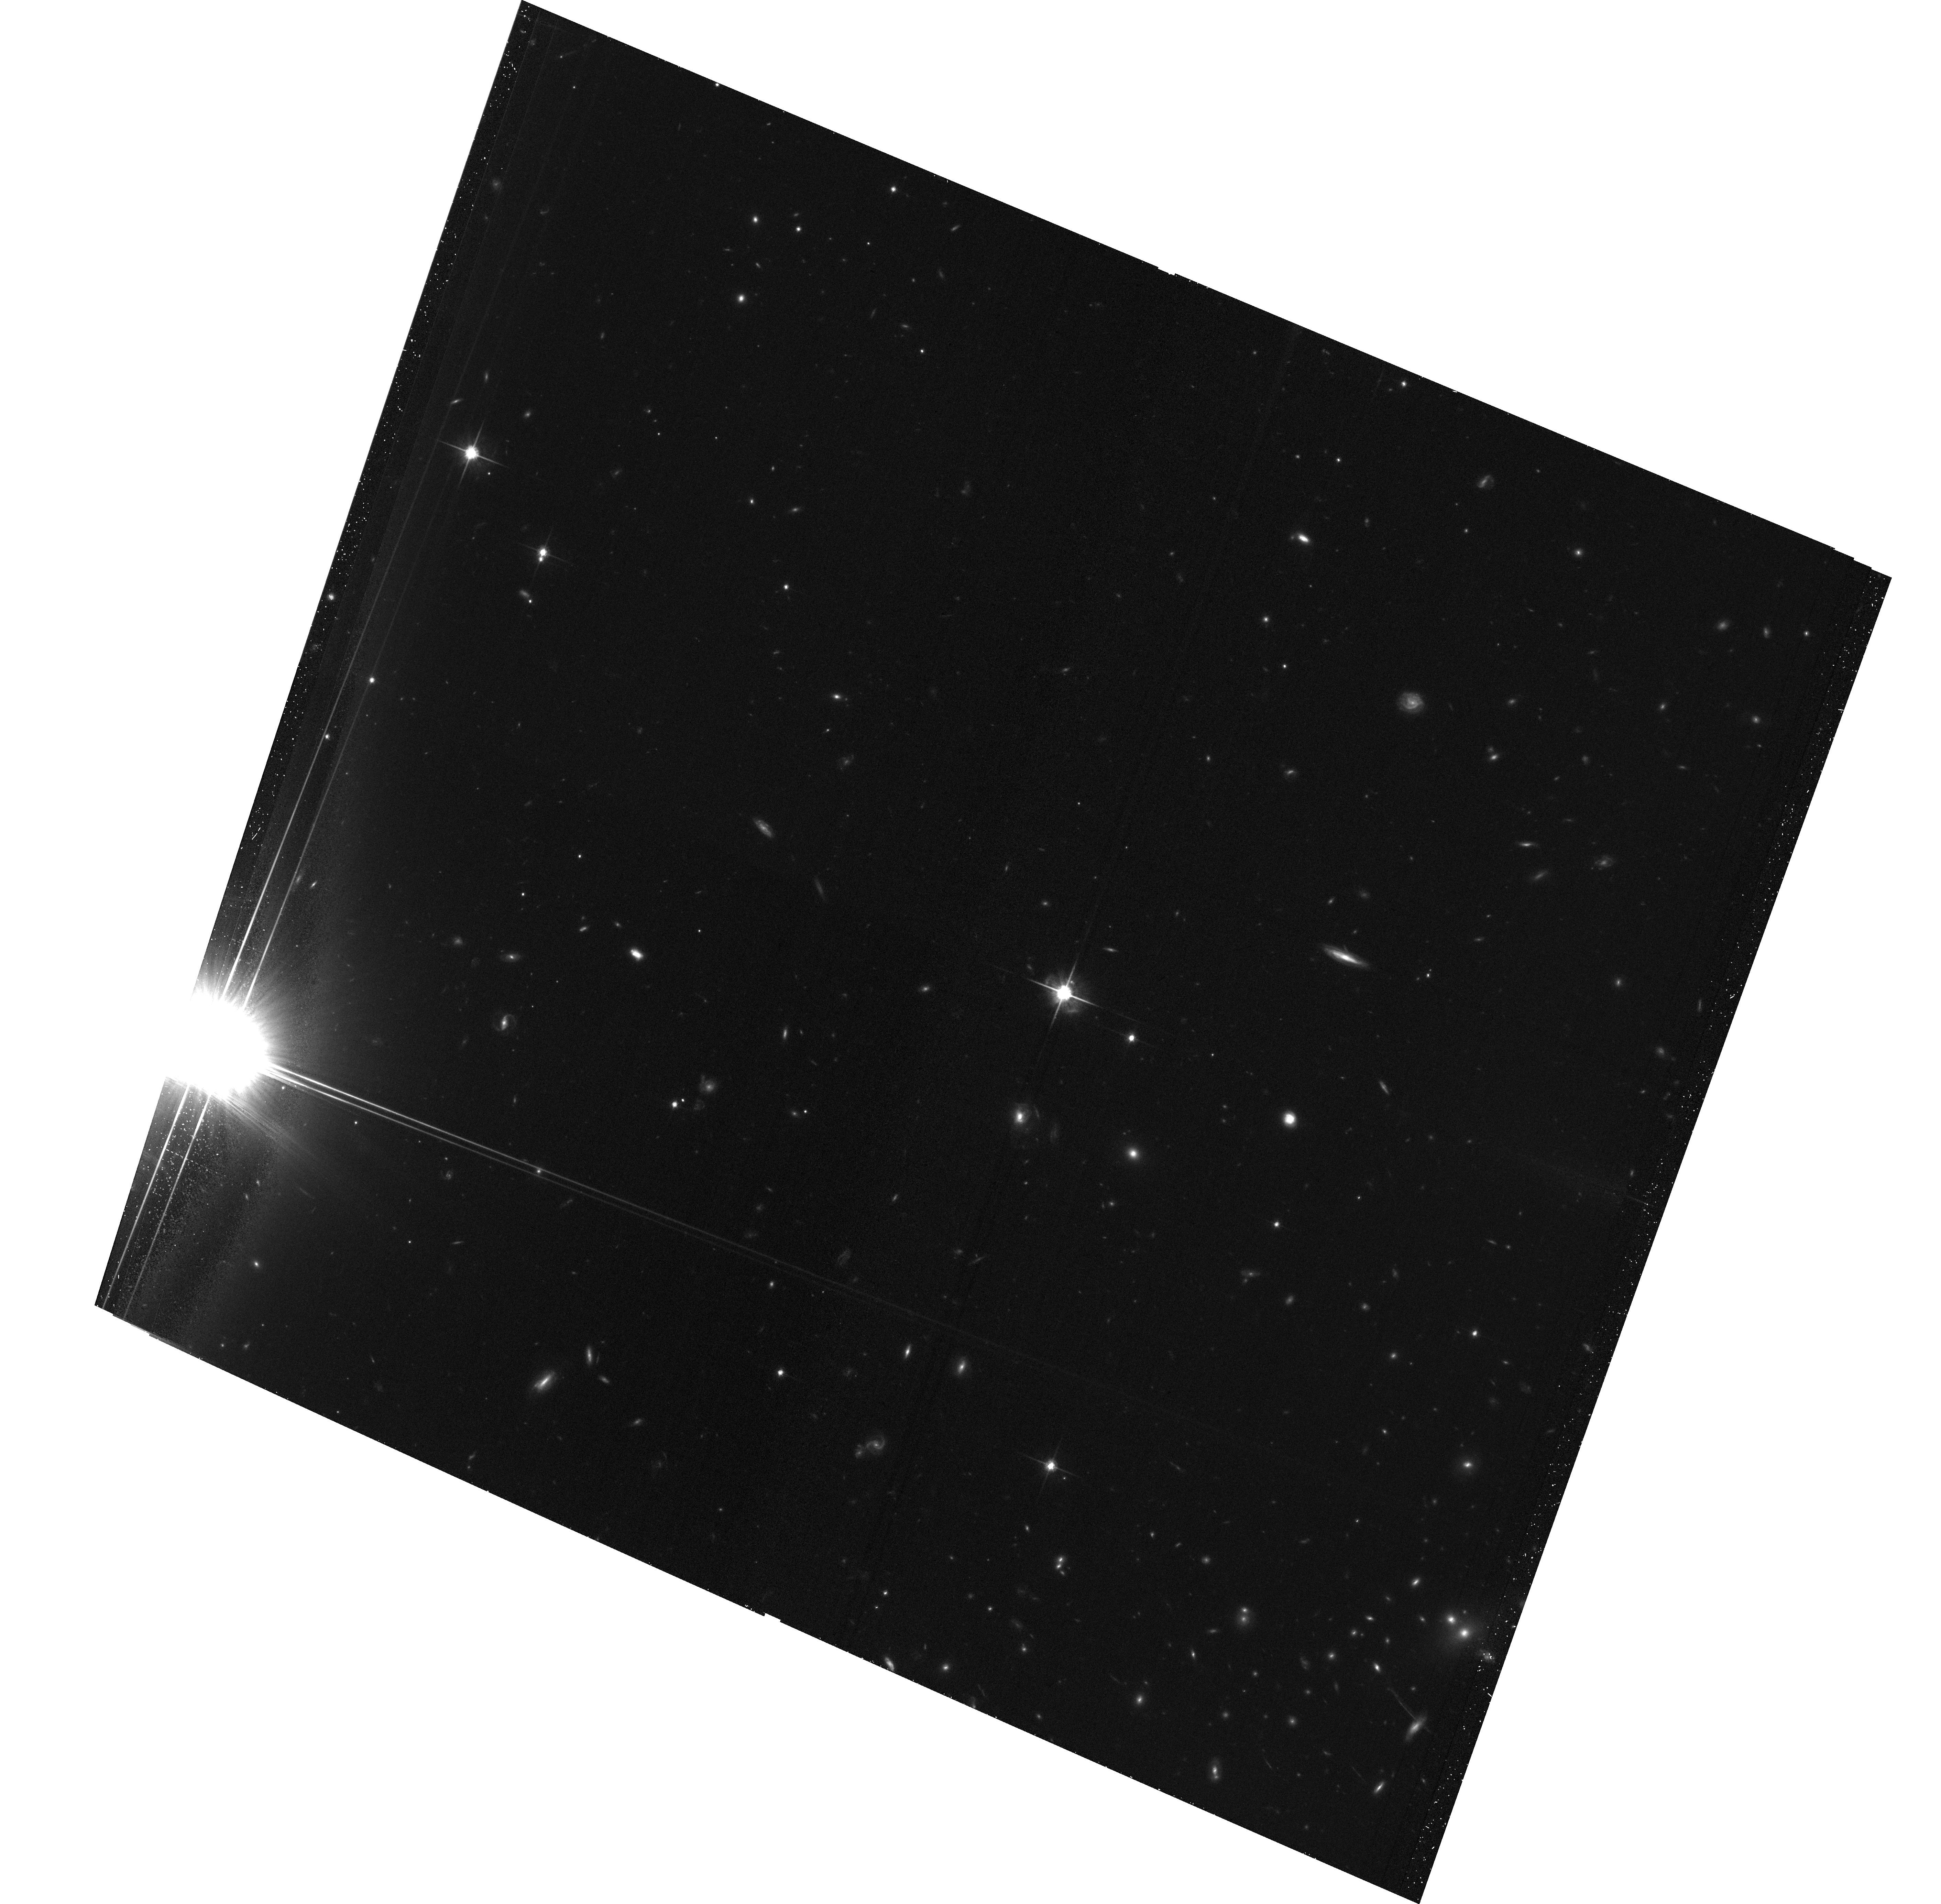
Target: PSZ1-G282.30+49.92
Instrument: ACS/WFC
Filter: F814W
Exposure: 34 min
Observation ID: hst_16429_02_acs_wfc_f814w_jeh902

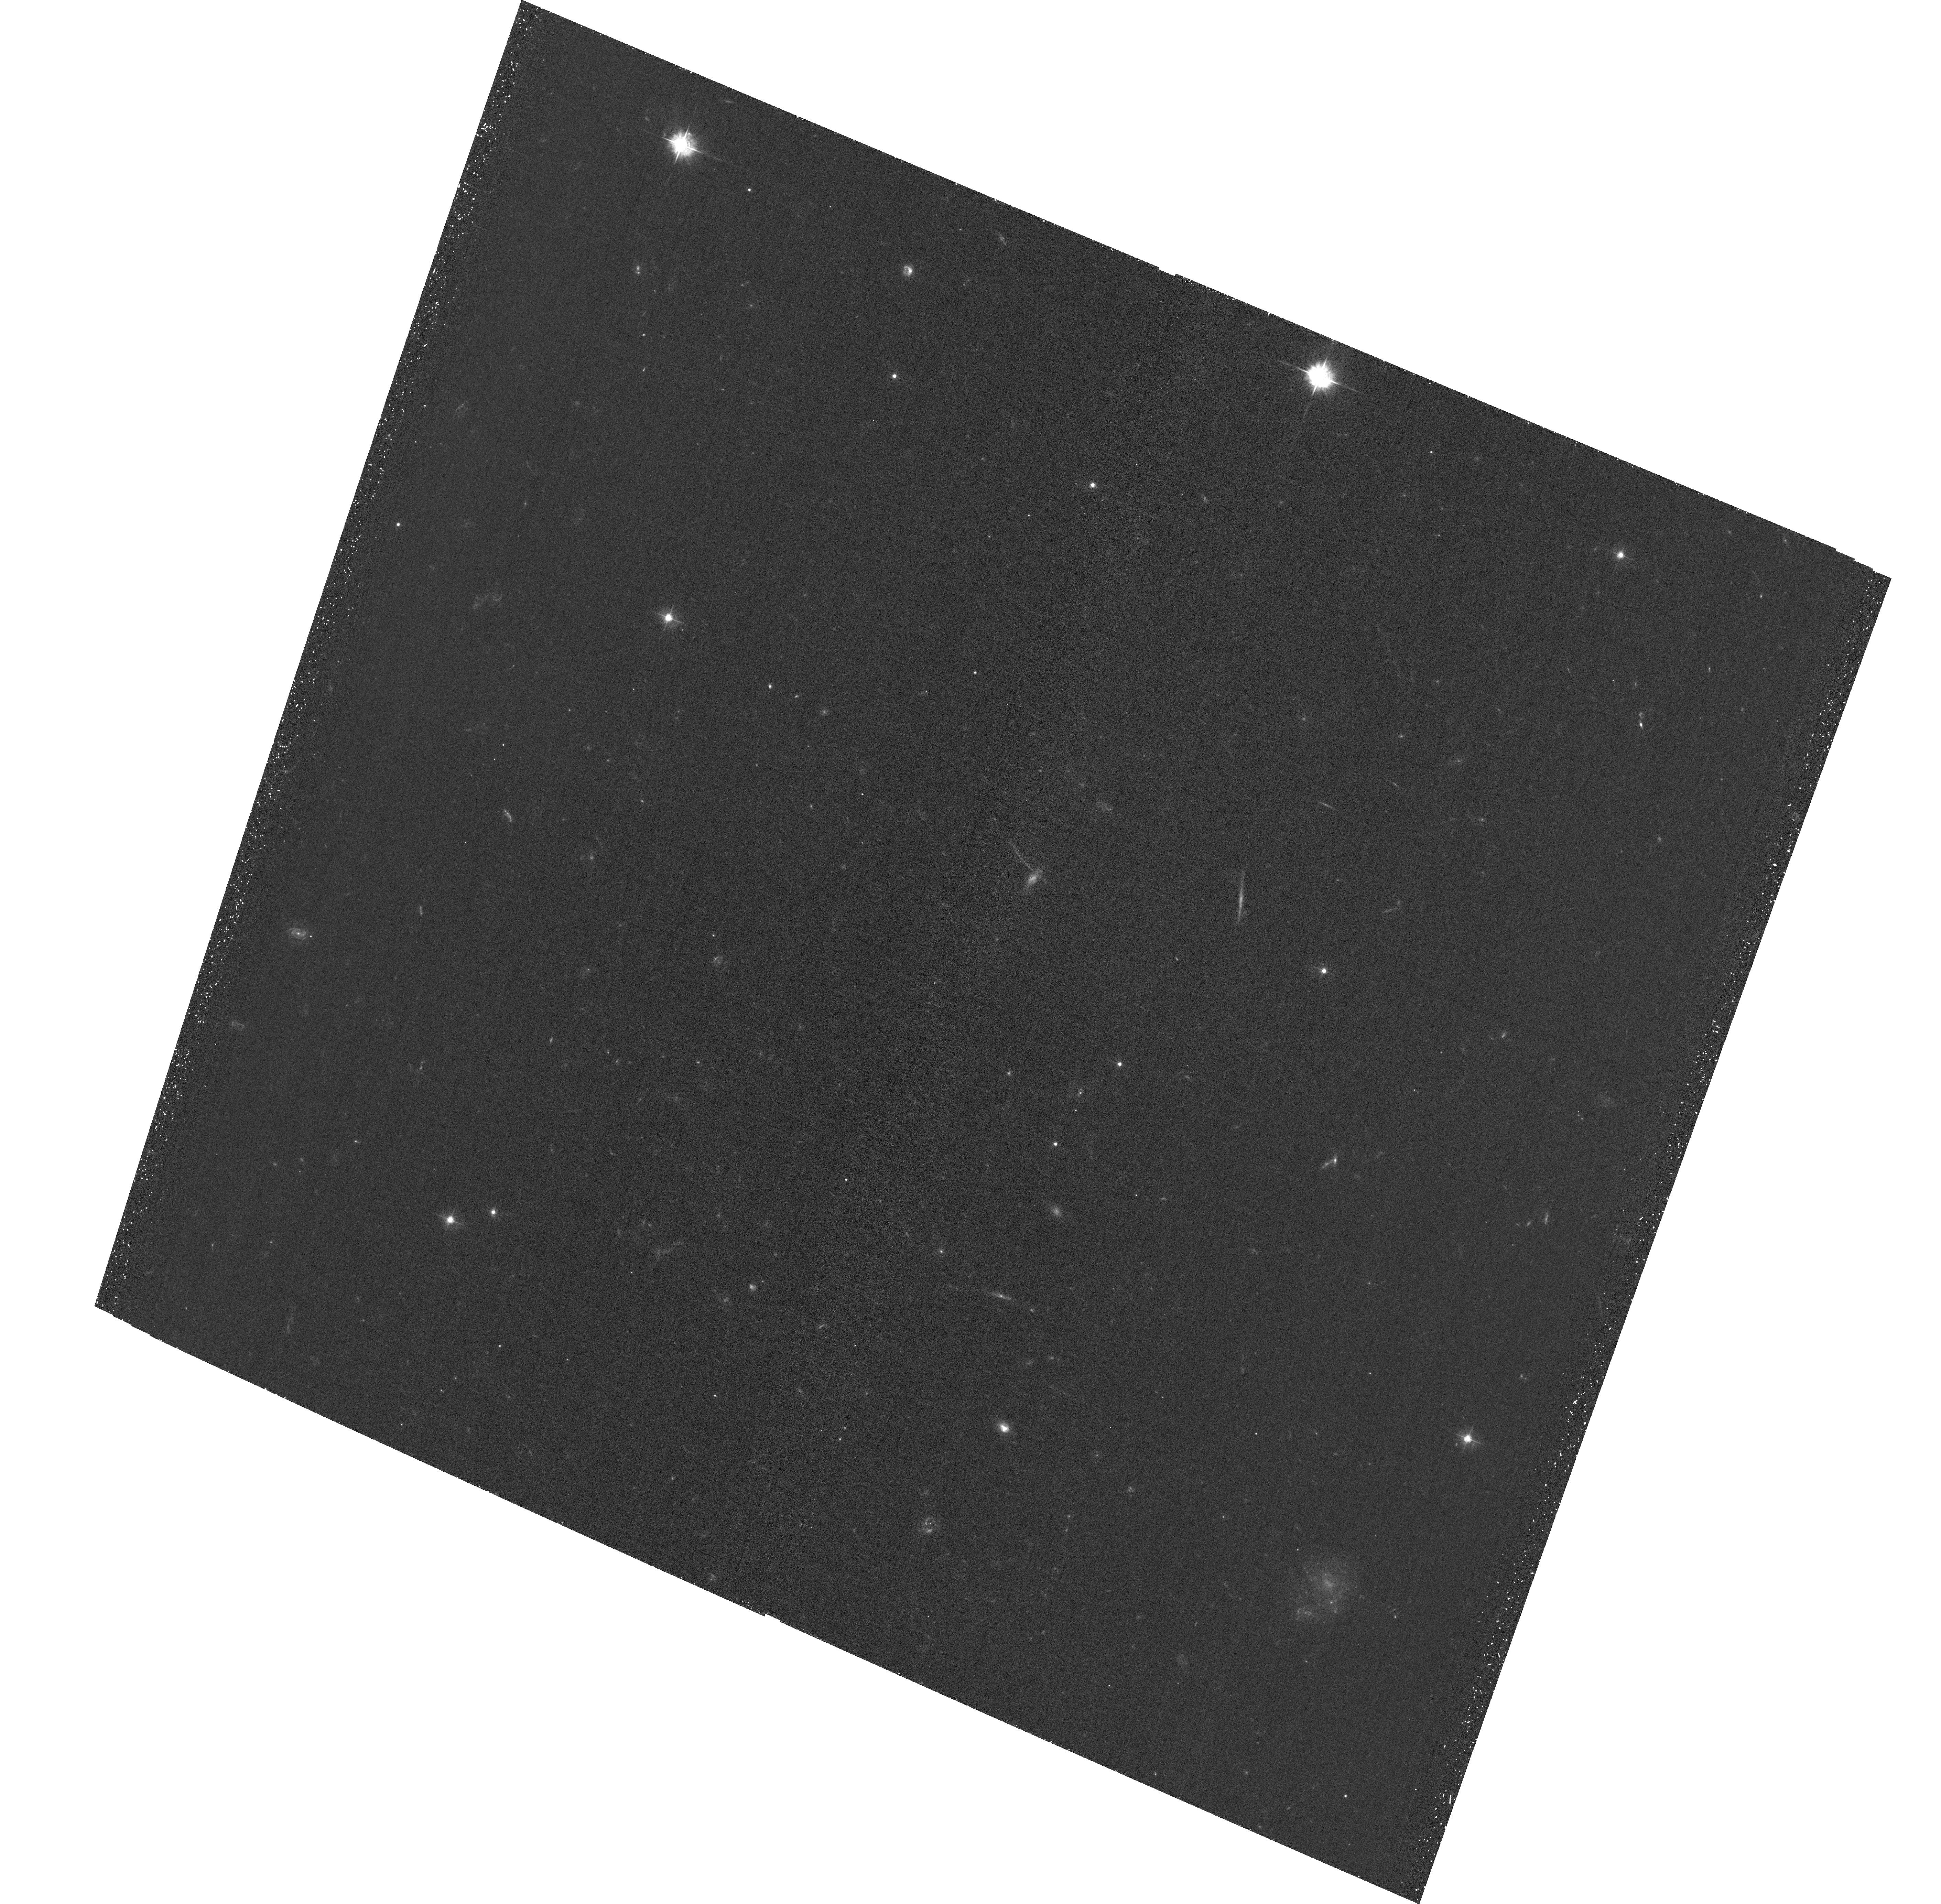
Target: PSZ1-G282.30+49.92
Instrument: ACS/WFC
Filter: F435W
Exposure: 34 min
Observation ID: hst_16429_01_acs_wfc_f435w_jeh901

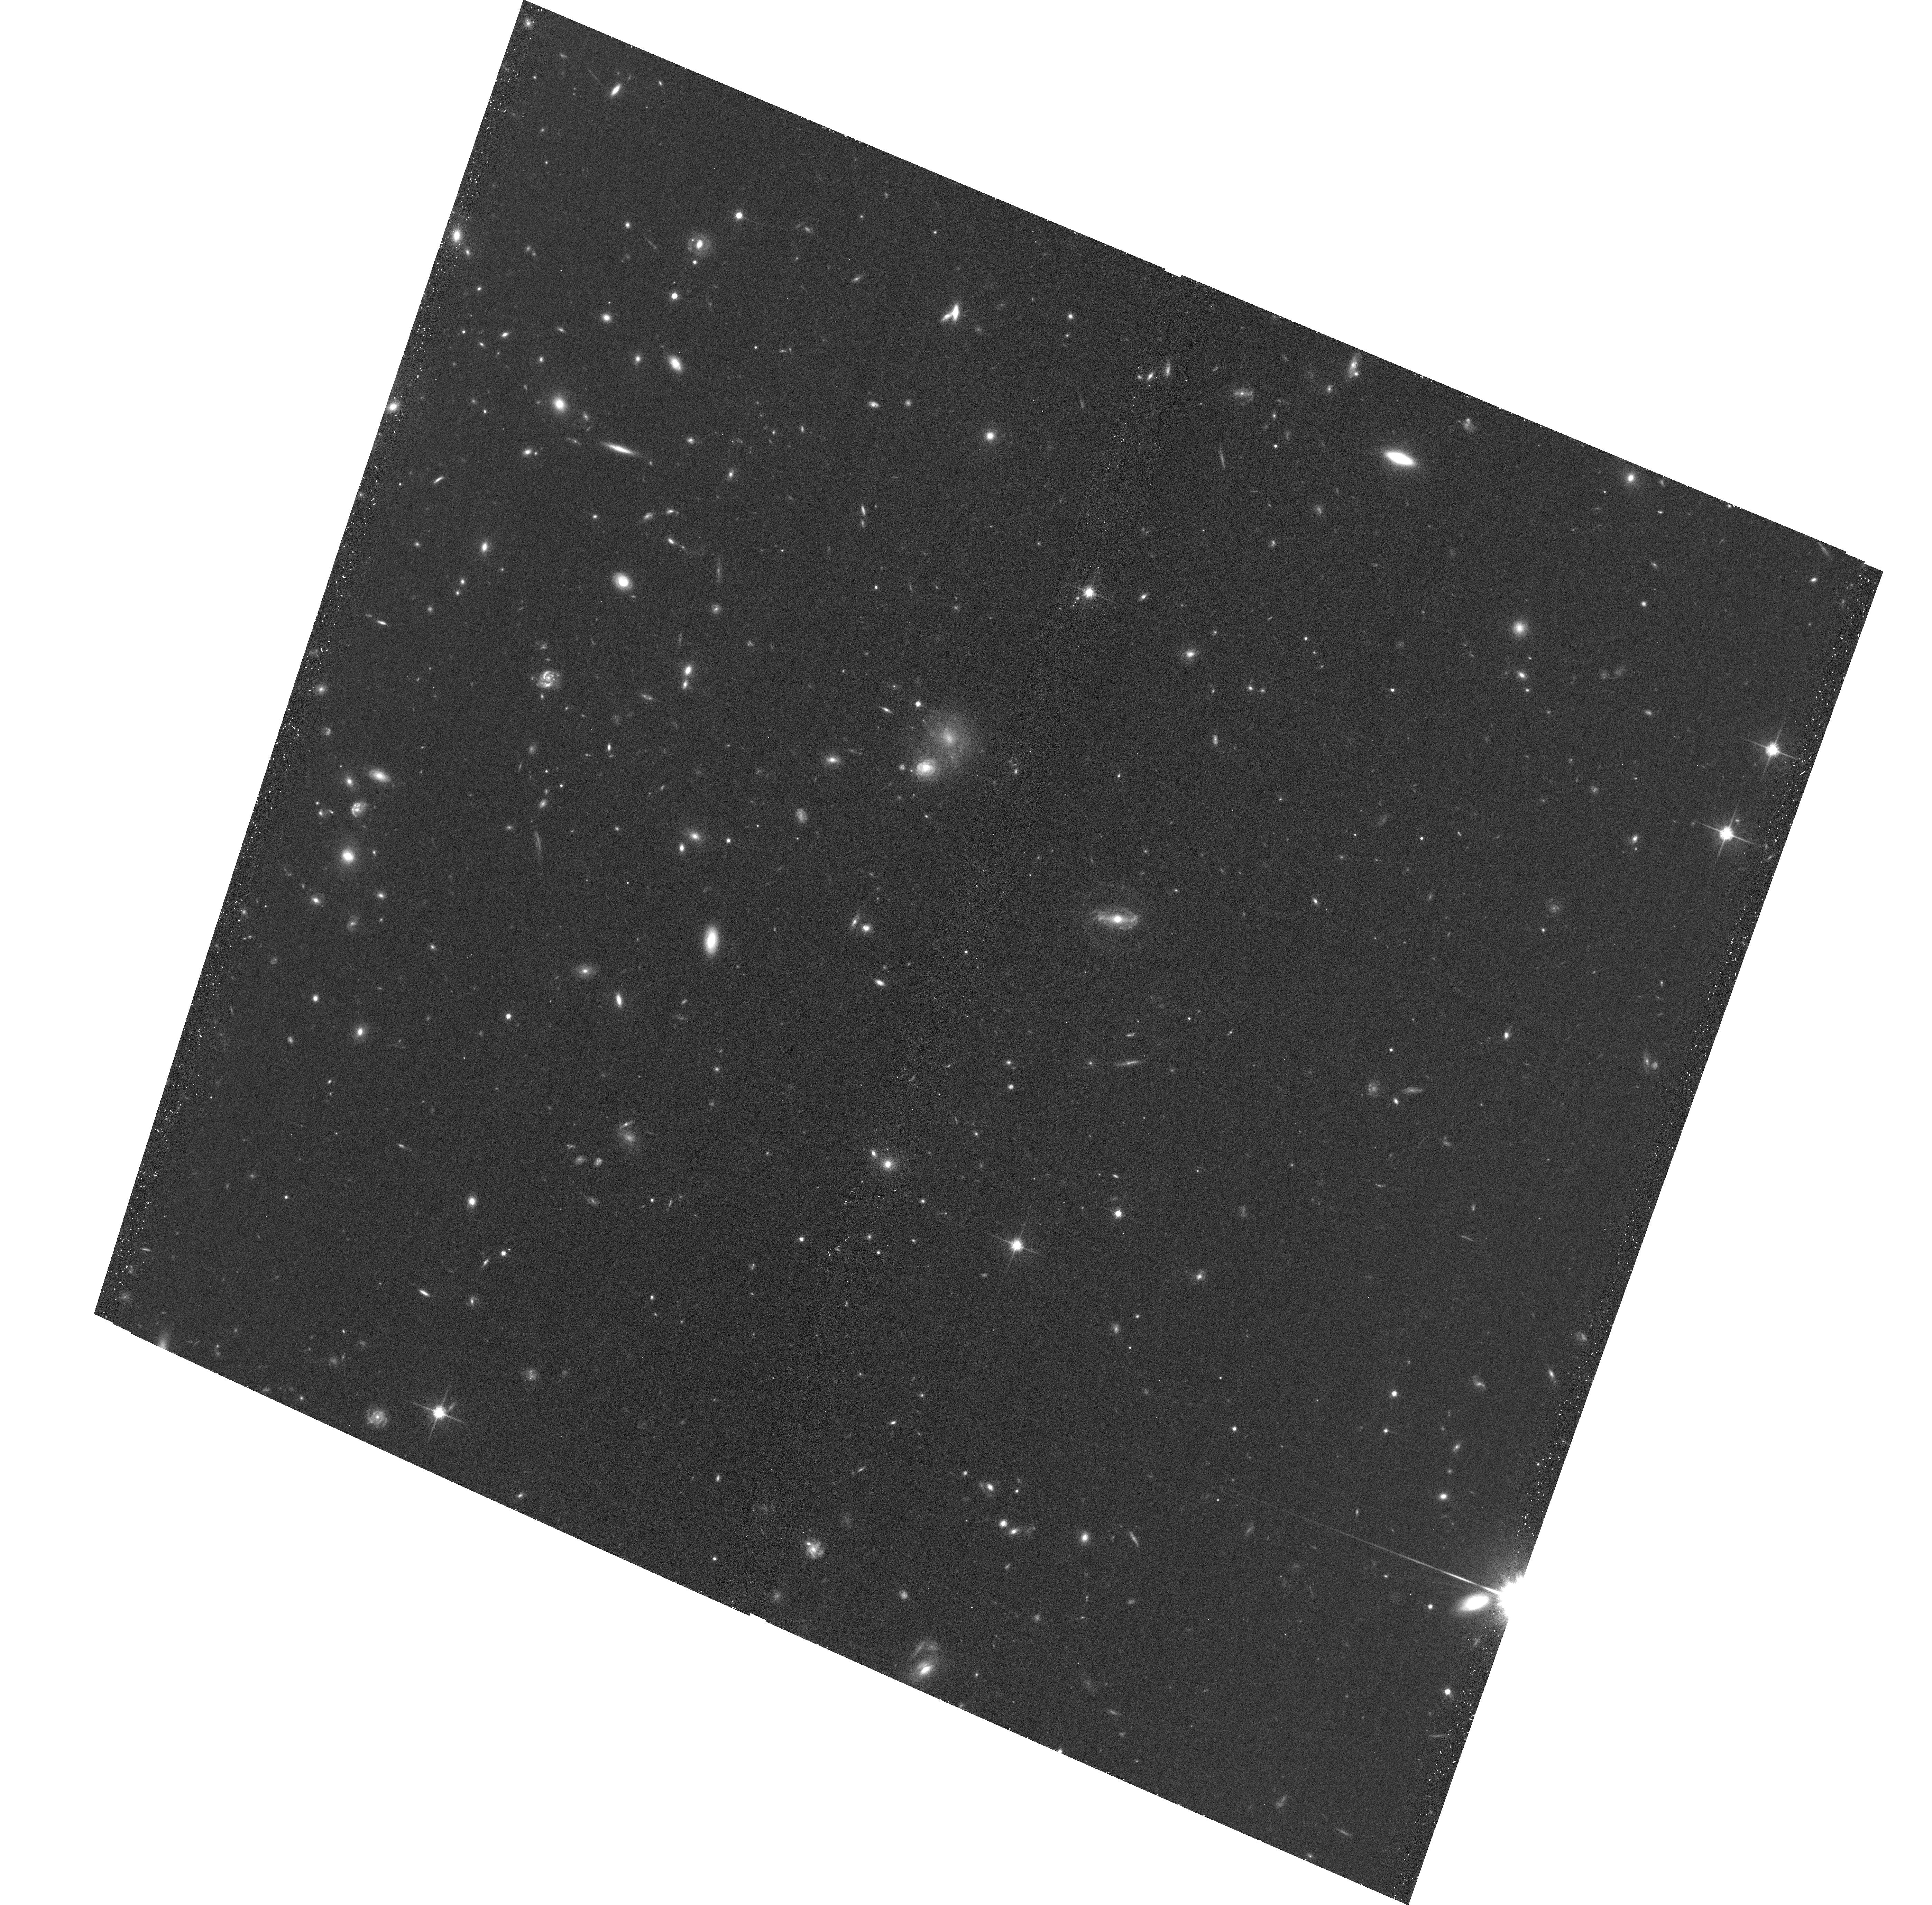
Target: PSZ1-G282.30+49.92
Instrument: ACS/WFC
Filter: F814W
Exposure: 26 min
Observation ID: hst_16429_05_acs_wfc_f814w_jeh905

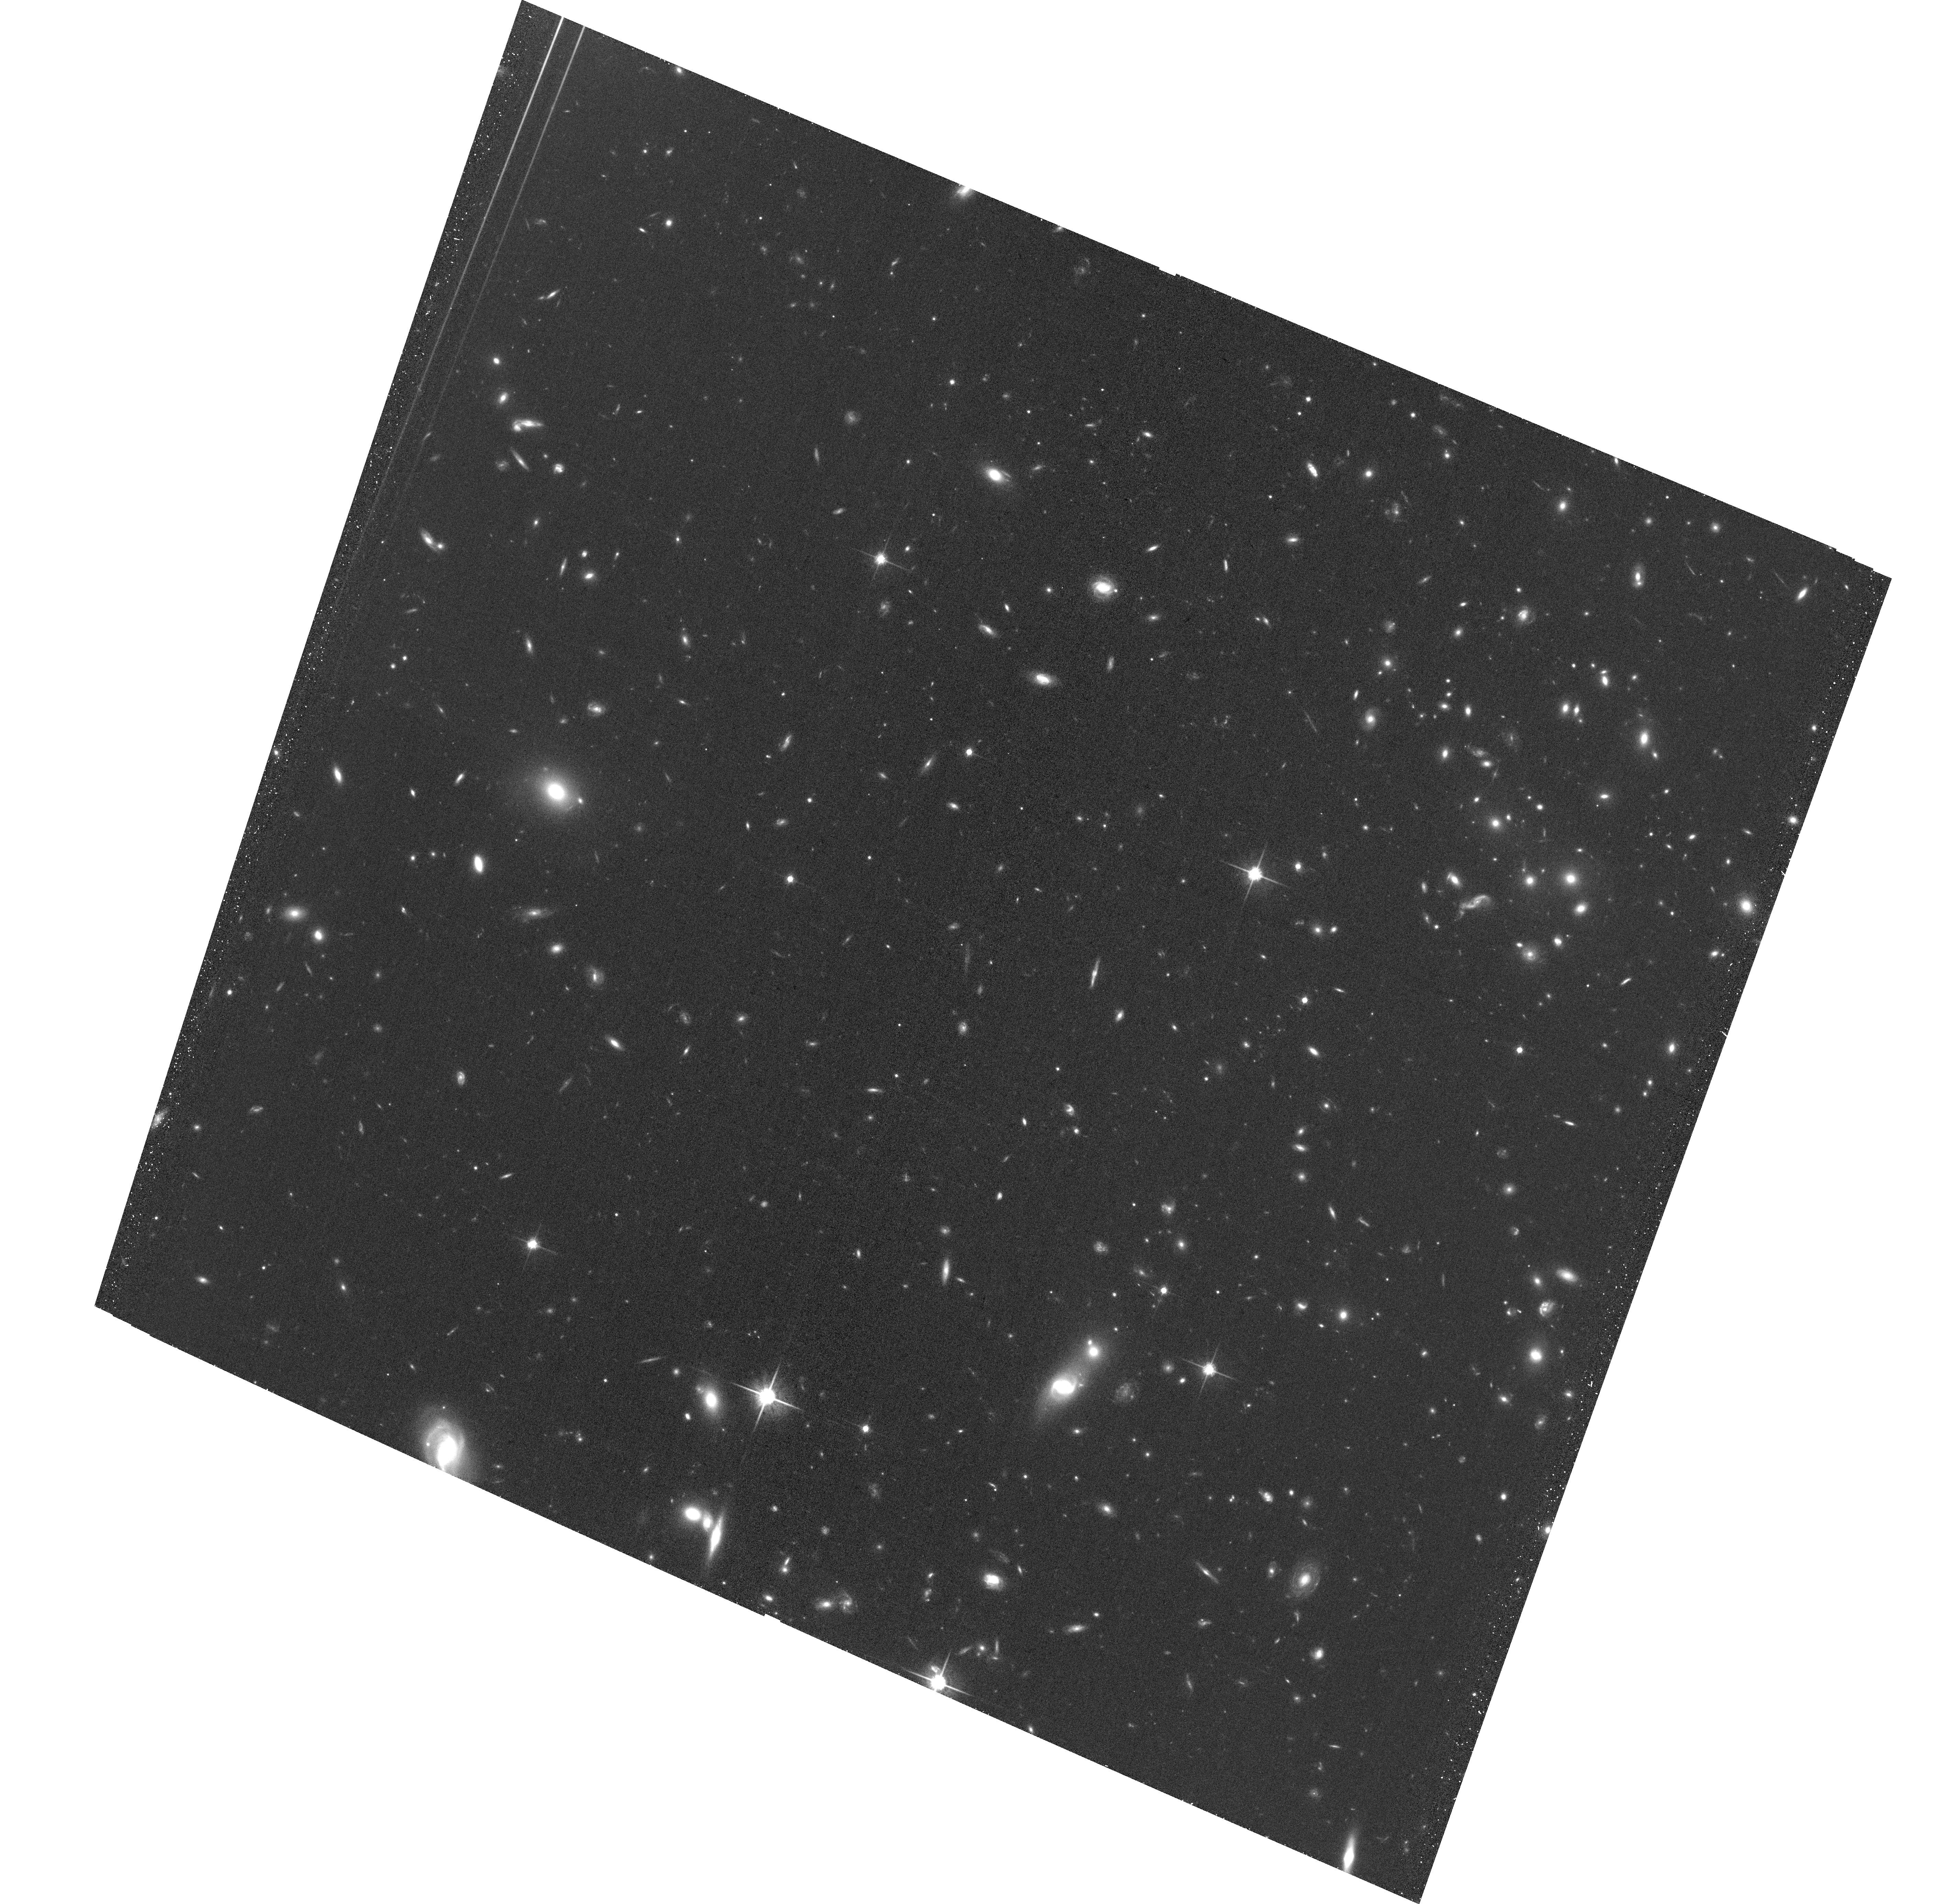
Target: PSZ1-G282.30+49.92
Instrument: ACS/WFC
Filter: F814W
Exposure: 34 min
Observation ID: hst_16429_03_acs_wfc_f814w_jeh903

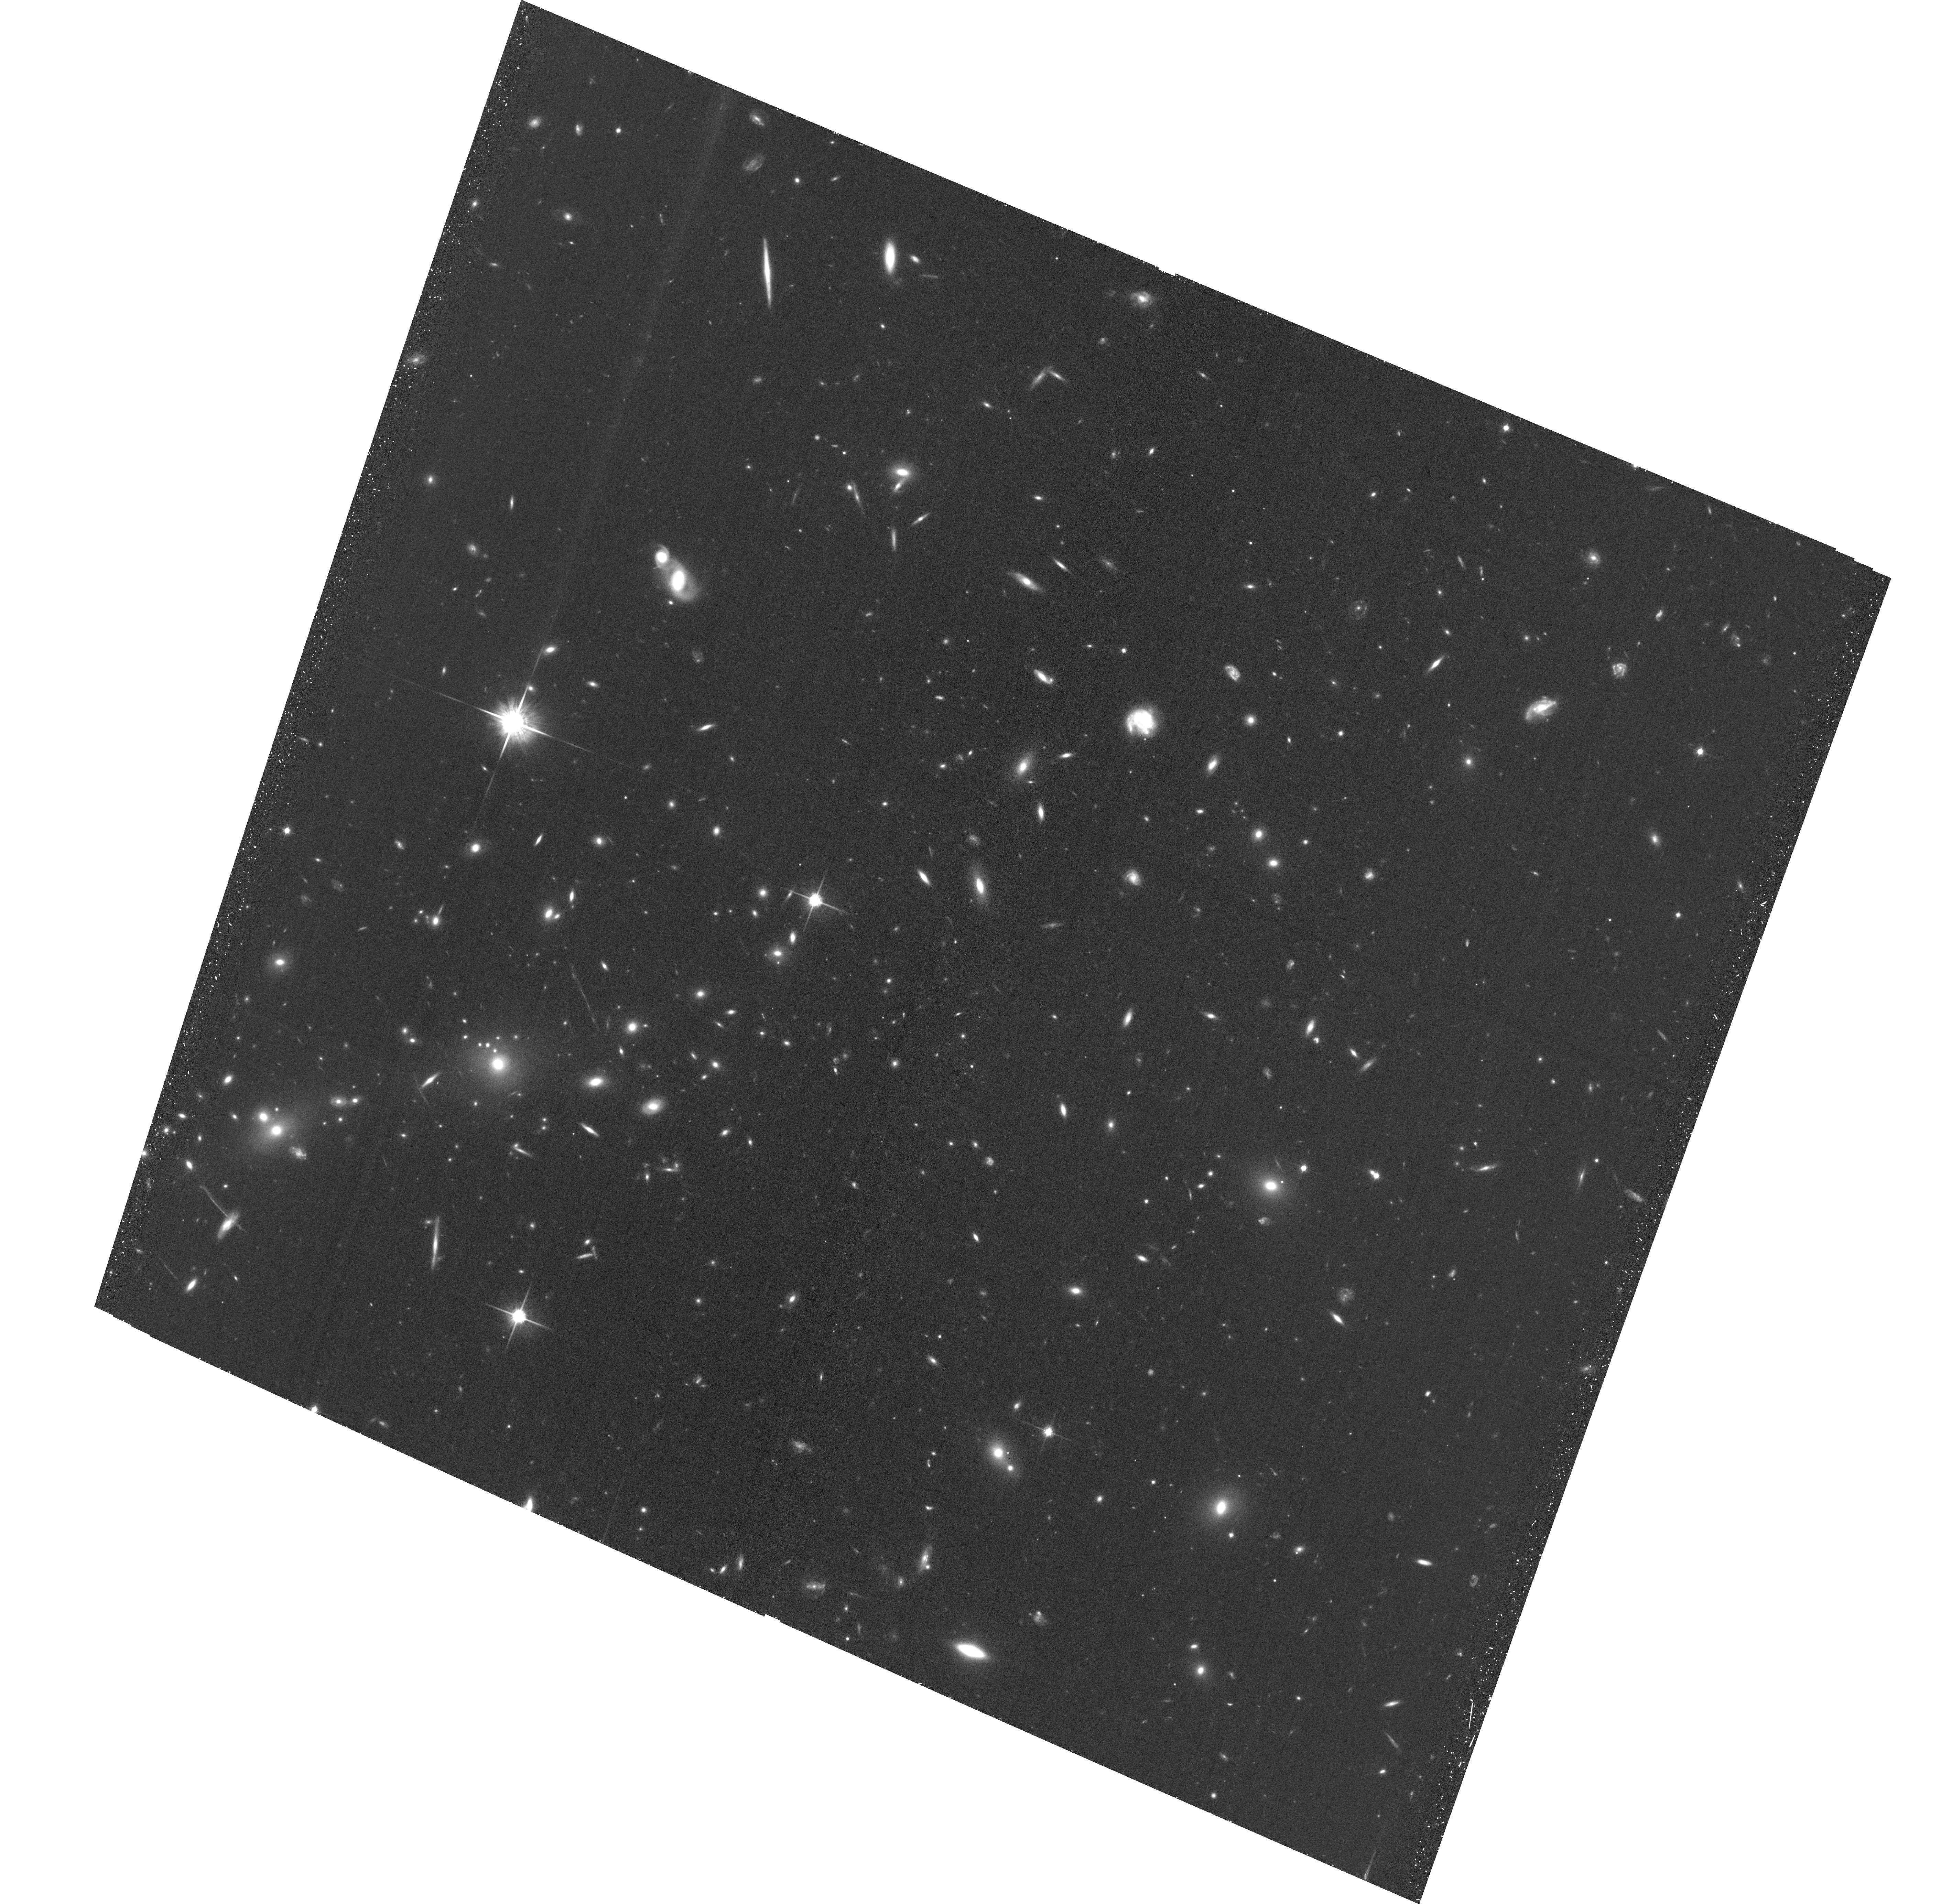
Target: PSZ1-G282.30+49.92
Instrument: ACS/WFC
Filter: F814W
Exposure: 34 min
Observation ID: hst_16429_04_acs_wfc_f814w_jeh904

A candidate bullet in the Planck SZ Catalogue (PI: Rossetti, Mariachiara)

We propose joint Chandra (146 ks) and HST (5 orbits) observations of PSZ2 G282.28+49.94, a candidate ``bullet-like" cluster. It features a cometary shape and a very large offset (350 kpc) between the X-ray peak and a galaxy clump, suggesting that it is undergoing a major merger shortly after core passage. In this phase, the collisionless components of the cluster are maximally separated from the collisional ICM, as in the Bullet Cluster, and their separation can provide constraints to the DM cross section. The large separation makes PSZ2 G282.28+49.94 a very promising target for these studies. The requested observations will allow us to map both the ICM and the DM distribution, to infer the dynamical history of this extreme object and to measure the offset between DM, gas and galaxies.